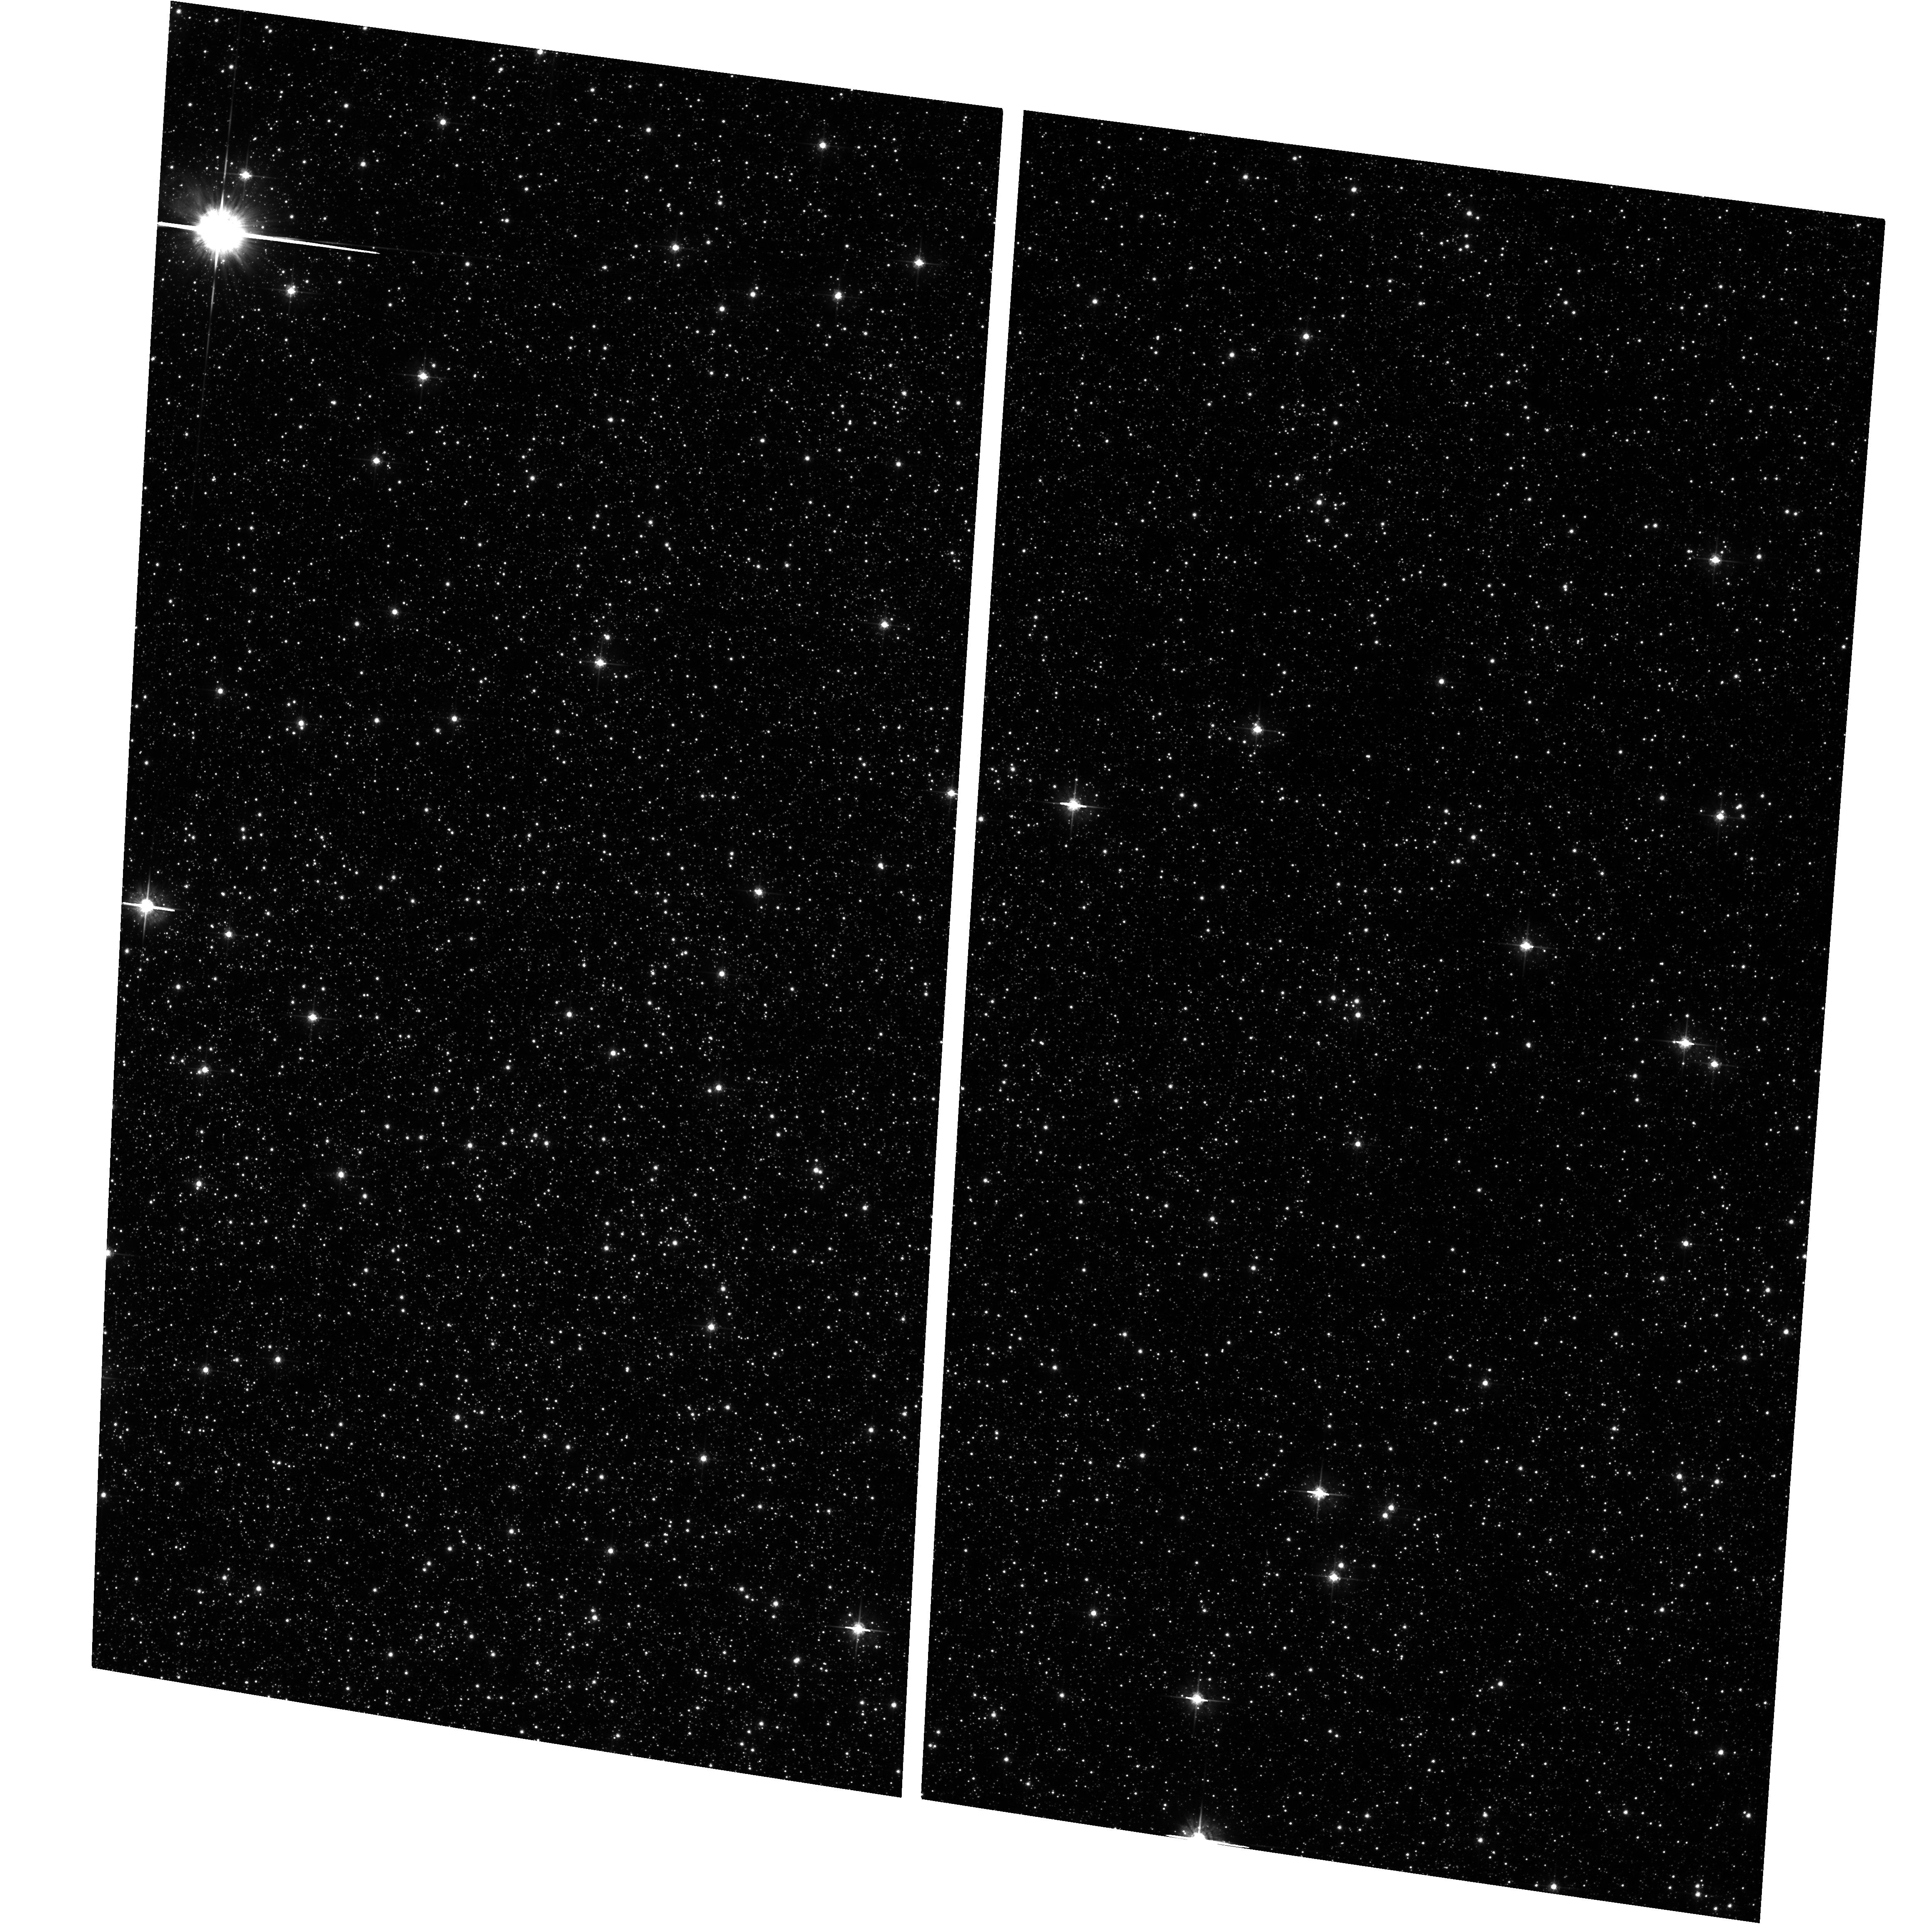
Target: GALACTIC-BULGE-LIMITING-WINDOW
Instrument: ACS/WFC
Filter: F625W
Exposure: 8 min
Observation ID: hst_10353_03_acs_wfc_f625w_j95a03

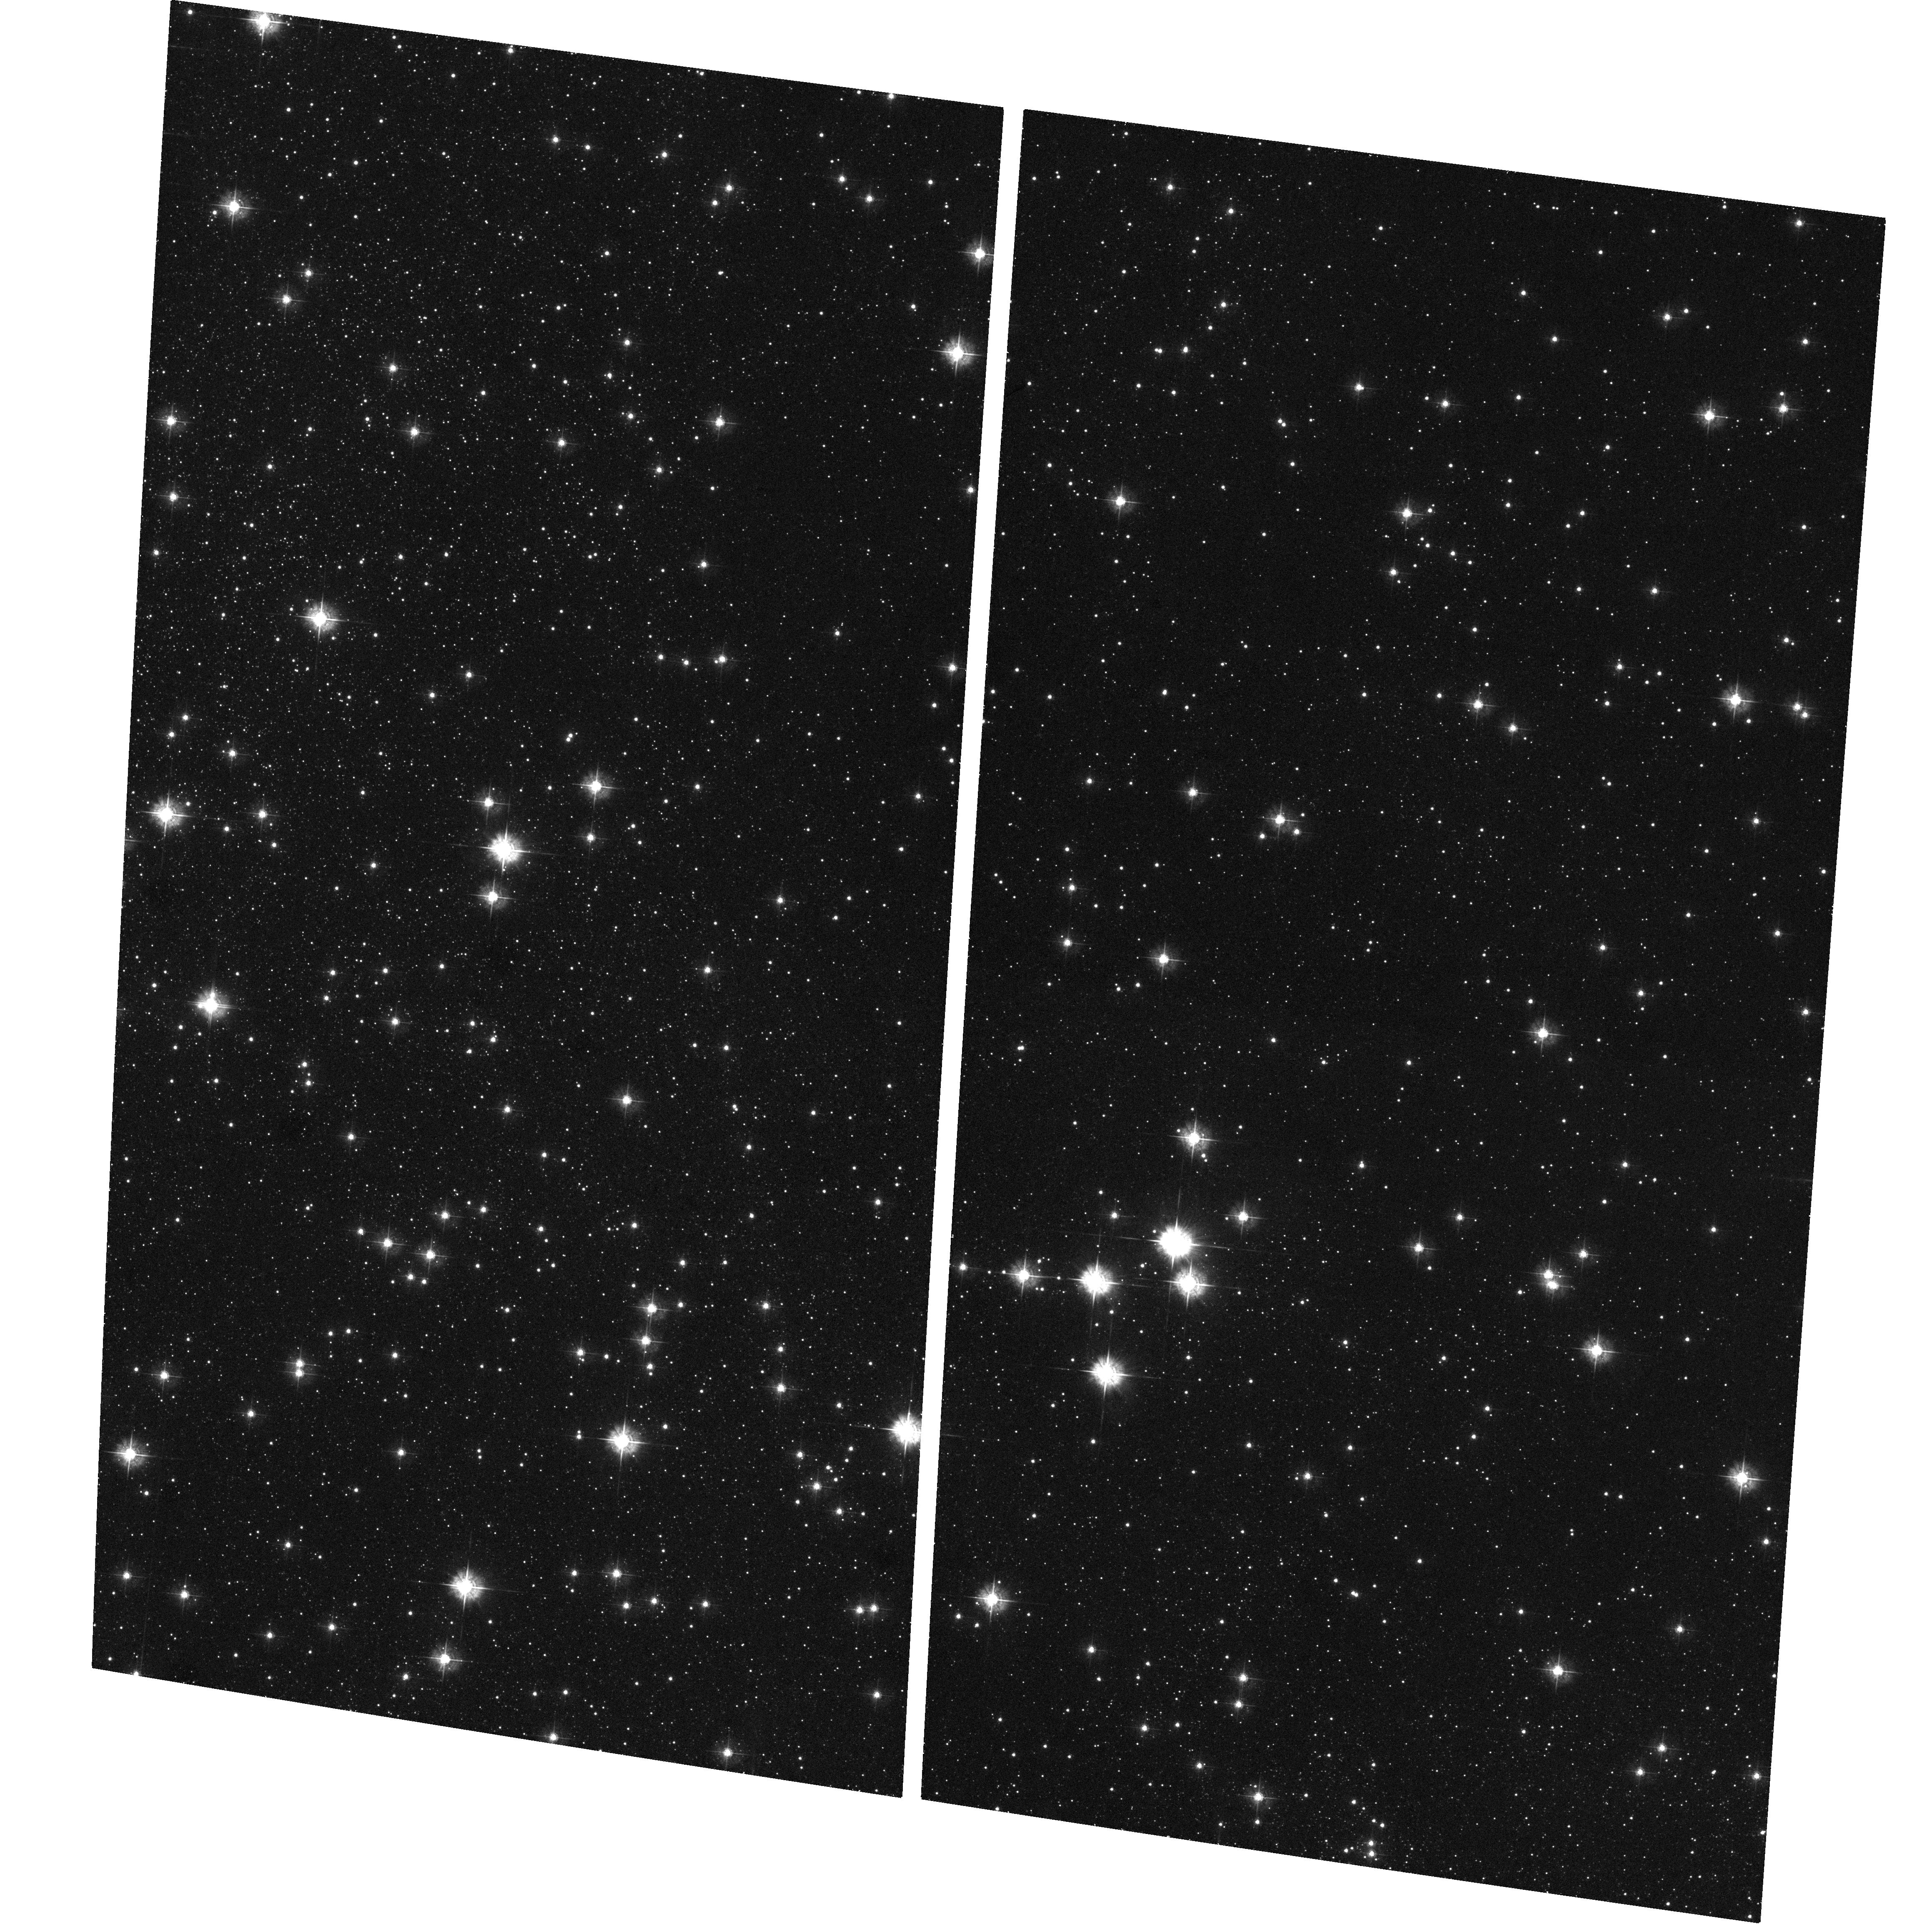
Target: GALACTIC-BULGE-LIMITING-WINDOW
Instrument: ACS/WFC
Filter: F435W
Exposure: 33 min
Observation ID: hst_10353_02_acs_wfc_f435w_j95a02

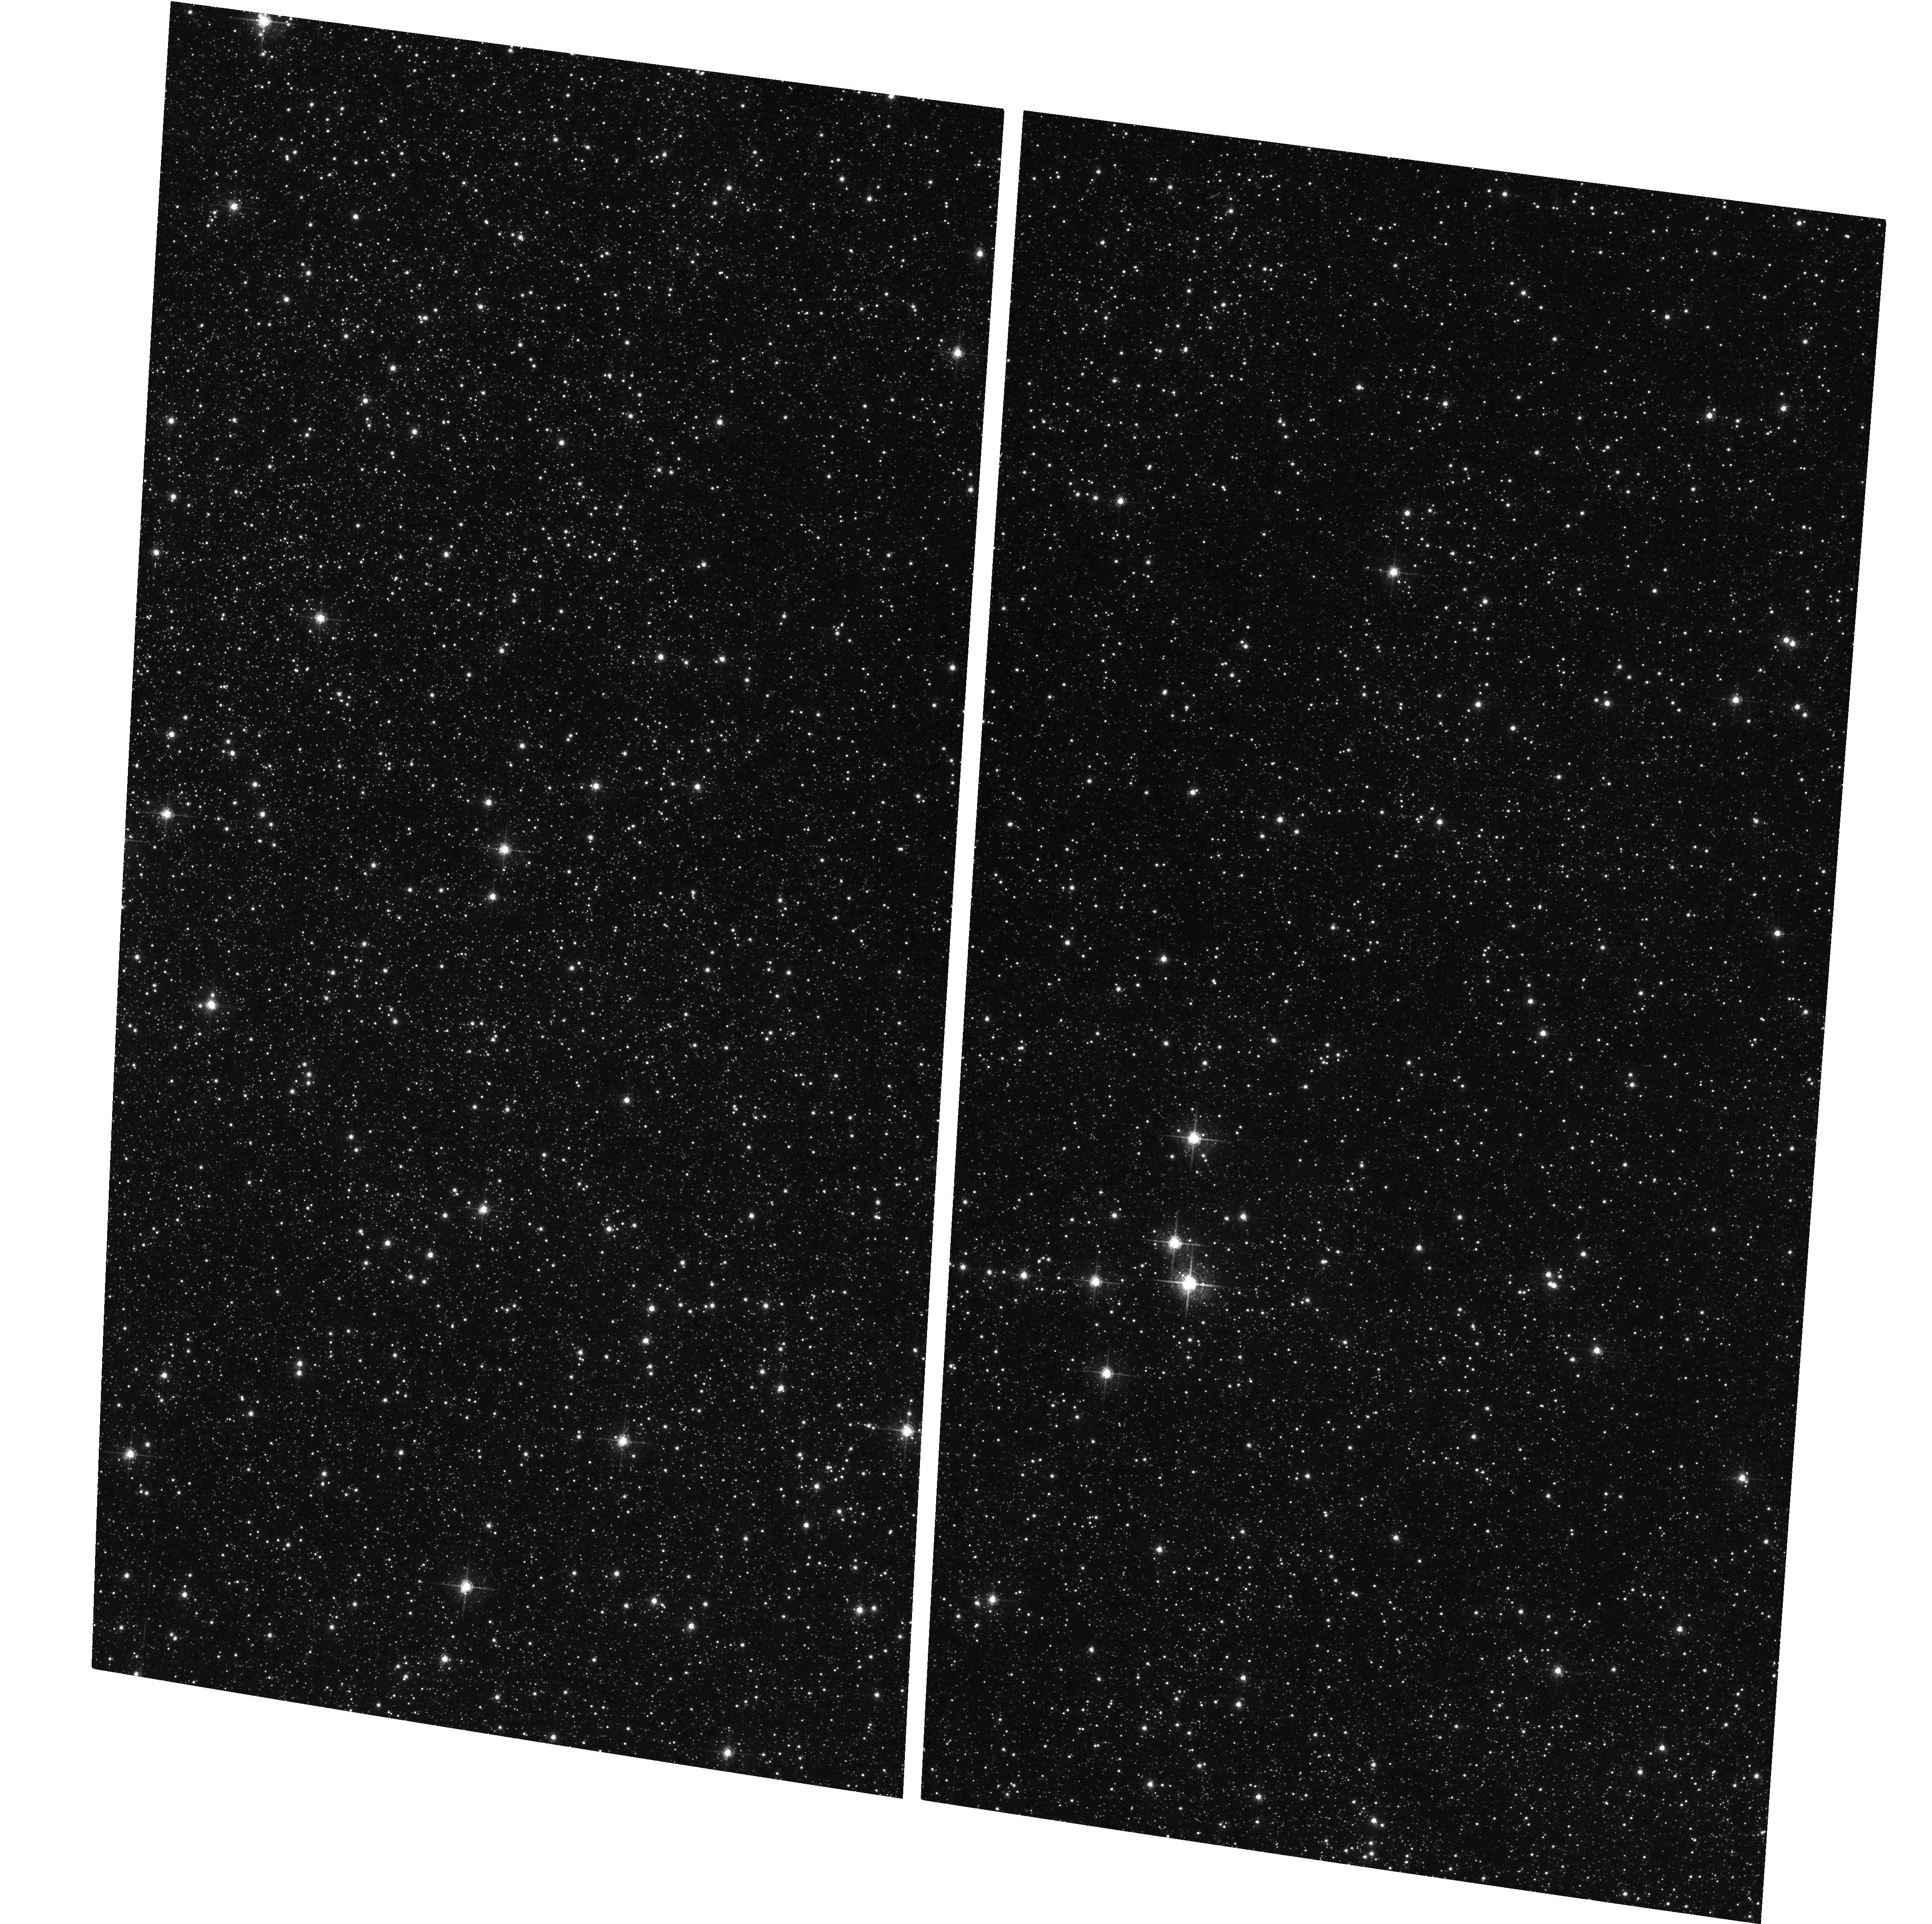
Target: GALACTIC-BULGE-LIMITING-WINDOW
Instrument: ACS/WFC
Filter: F658N
Exposure: 1.1 h
Observation ID: hst_10353_02_acs_wfc_f658n_j95a02

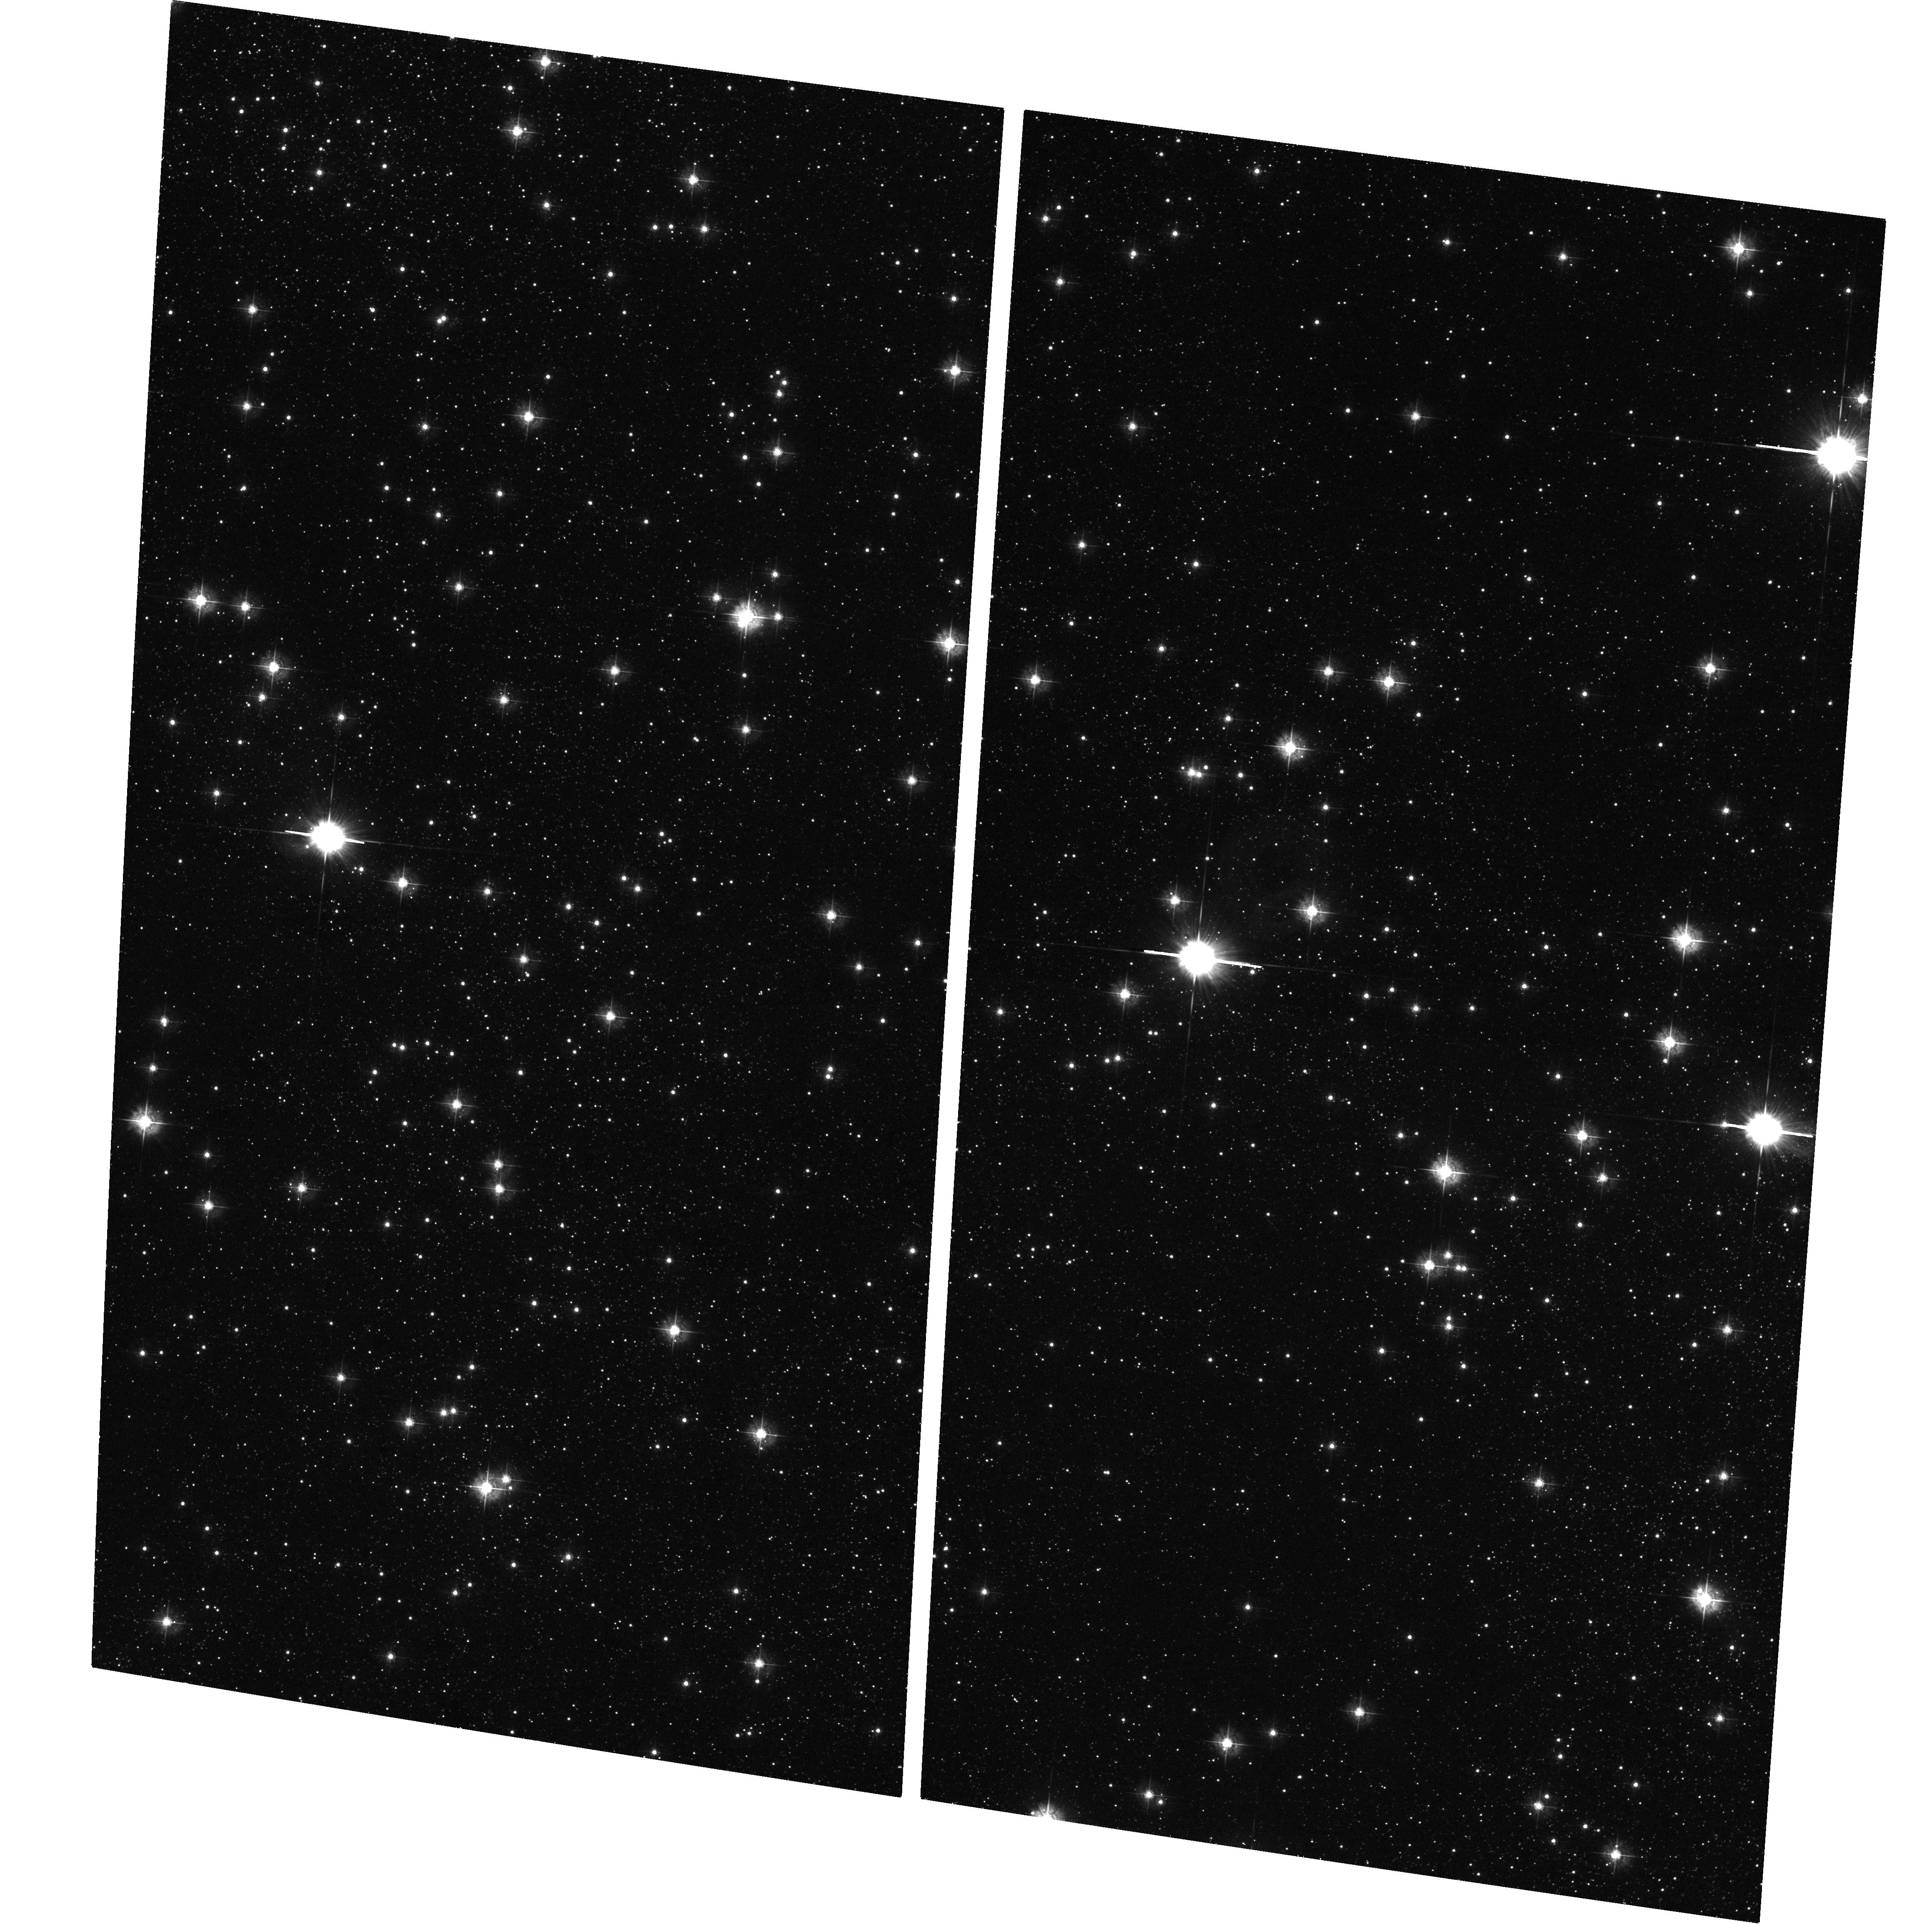
Target: GALACTIC-BULGE-LIMITING-WINDOW
Instrument: ACS/WFC
Filter: F435W
Exposure: 33 min
Observation ID: hst_10353_04_acs_wfc_f435w_j95a04

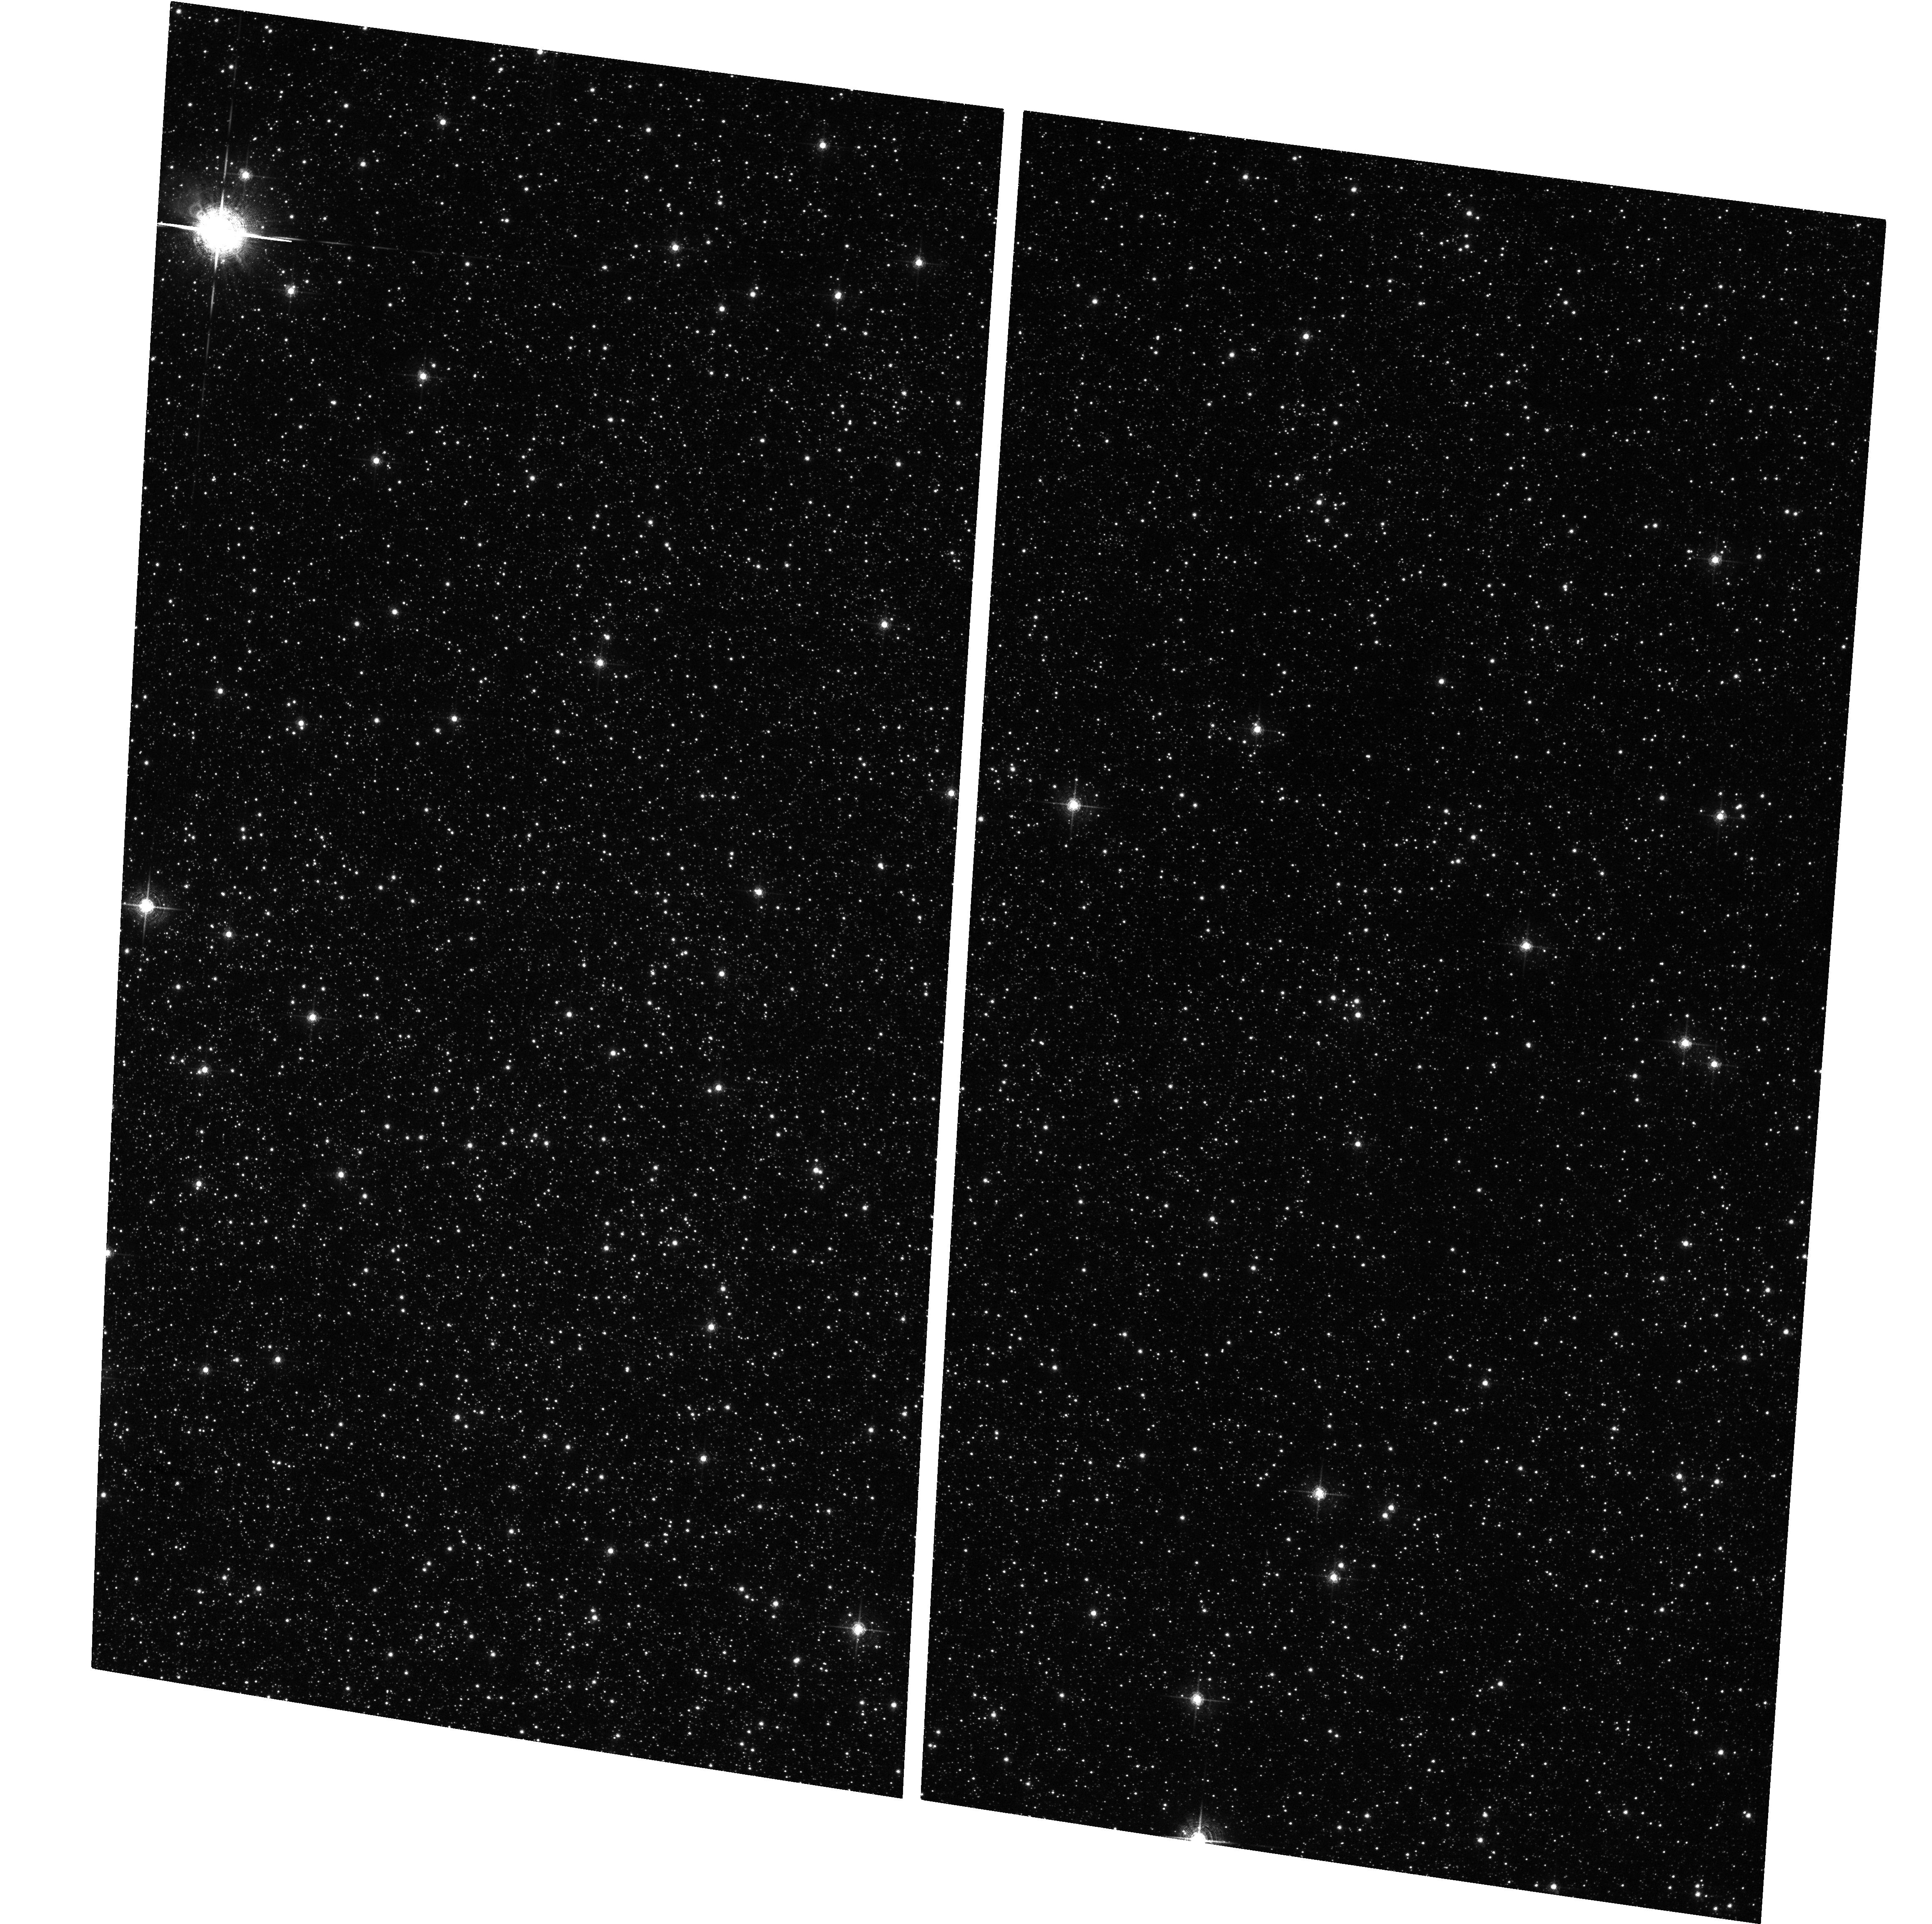
Target: GALACTIC-BULGE-LIMITING-WINDOW
Instrument: ACS/WFC
Filter: F658N
Exposure: 1.1 h
Observation ID: hst_10353_03_acs_wfc_f658n_j95a03

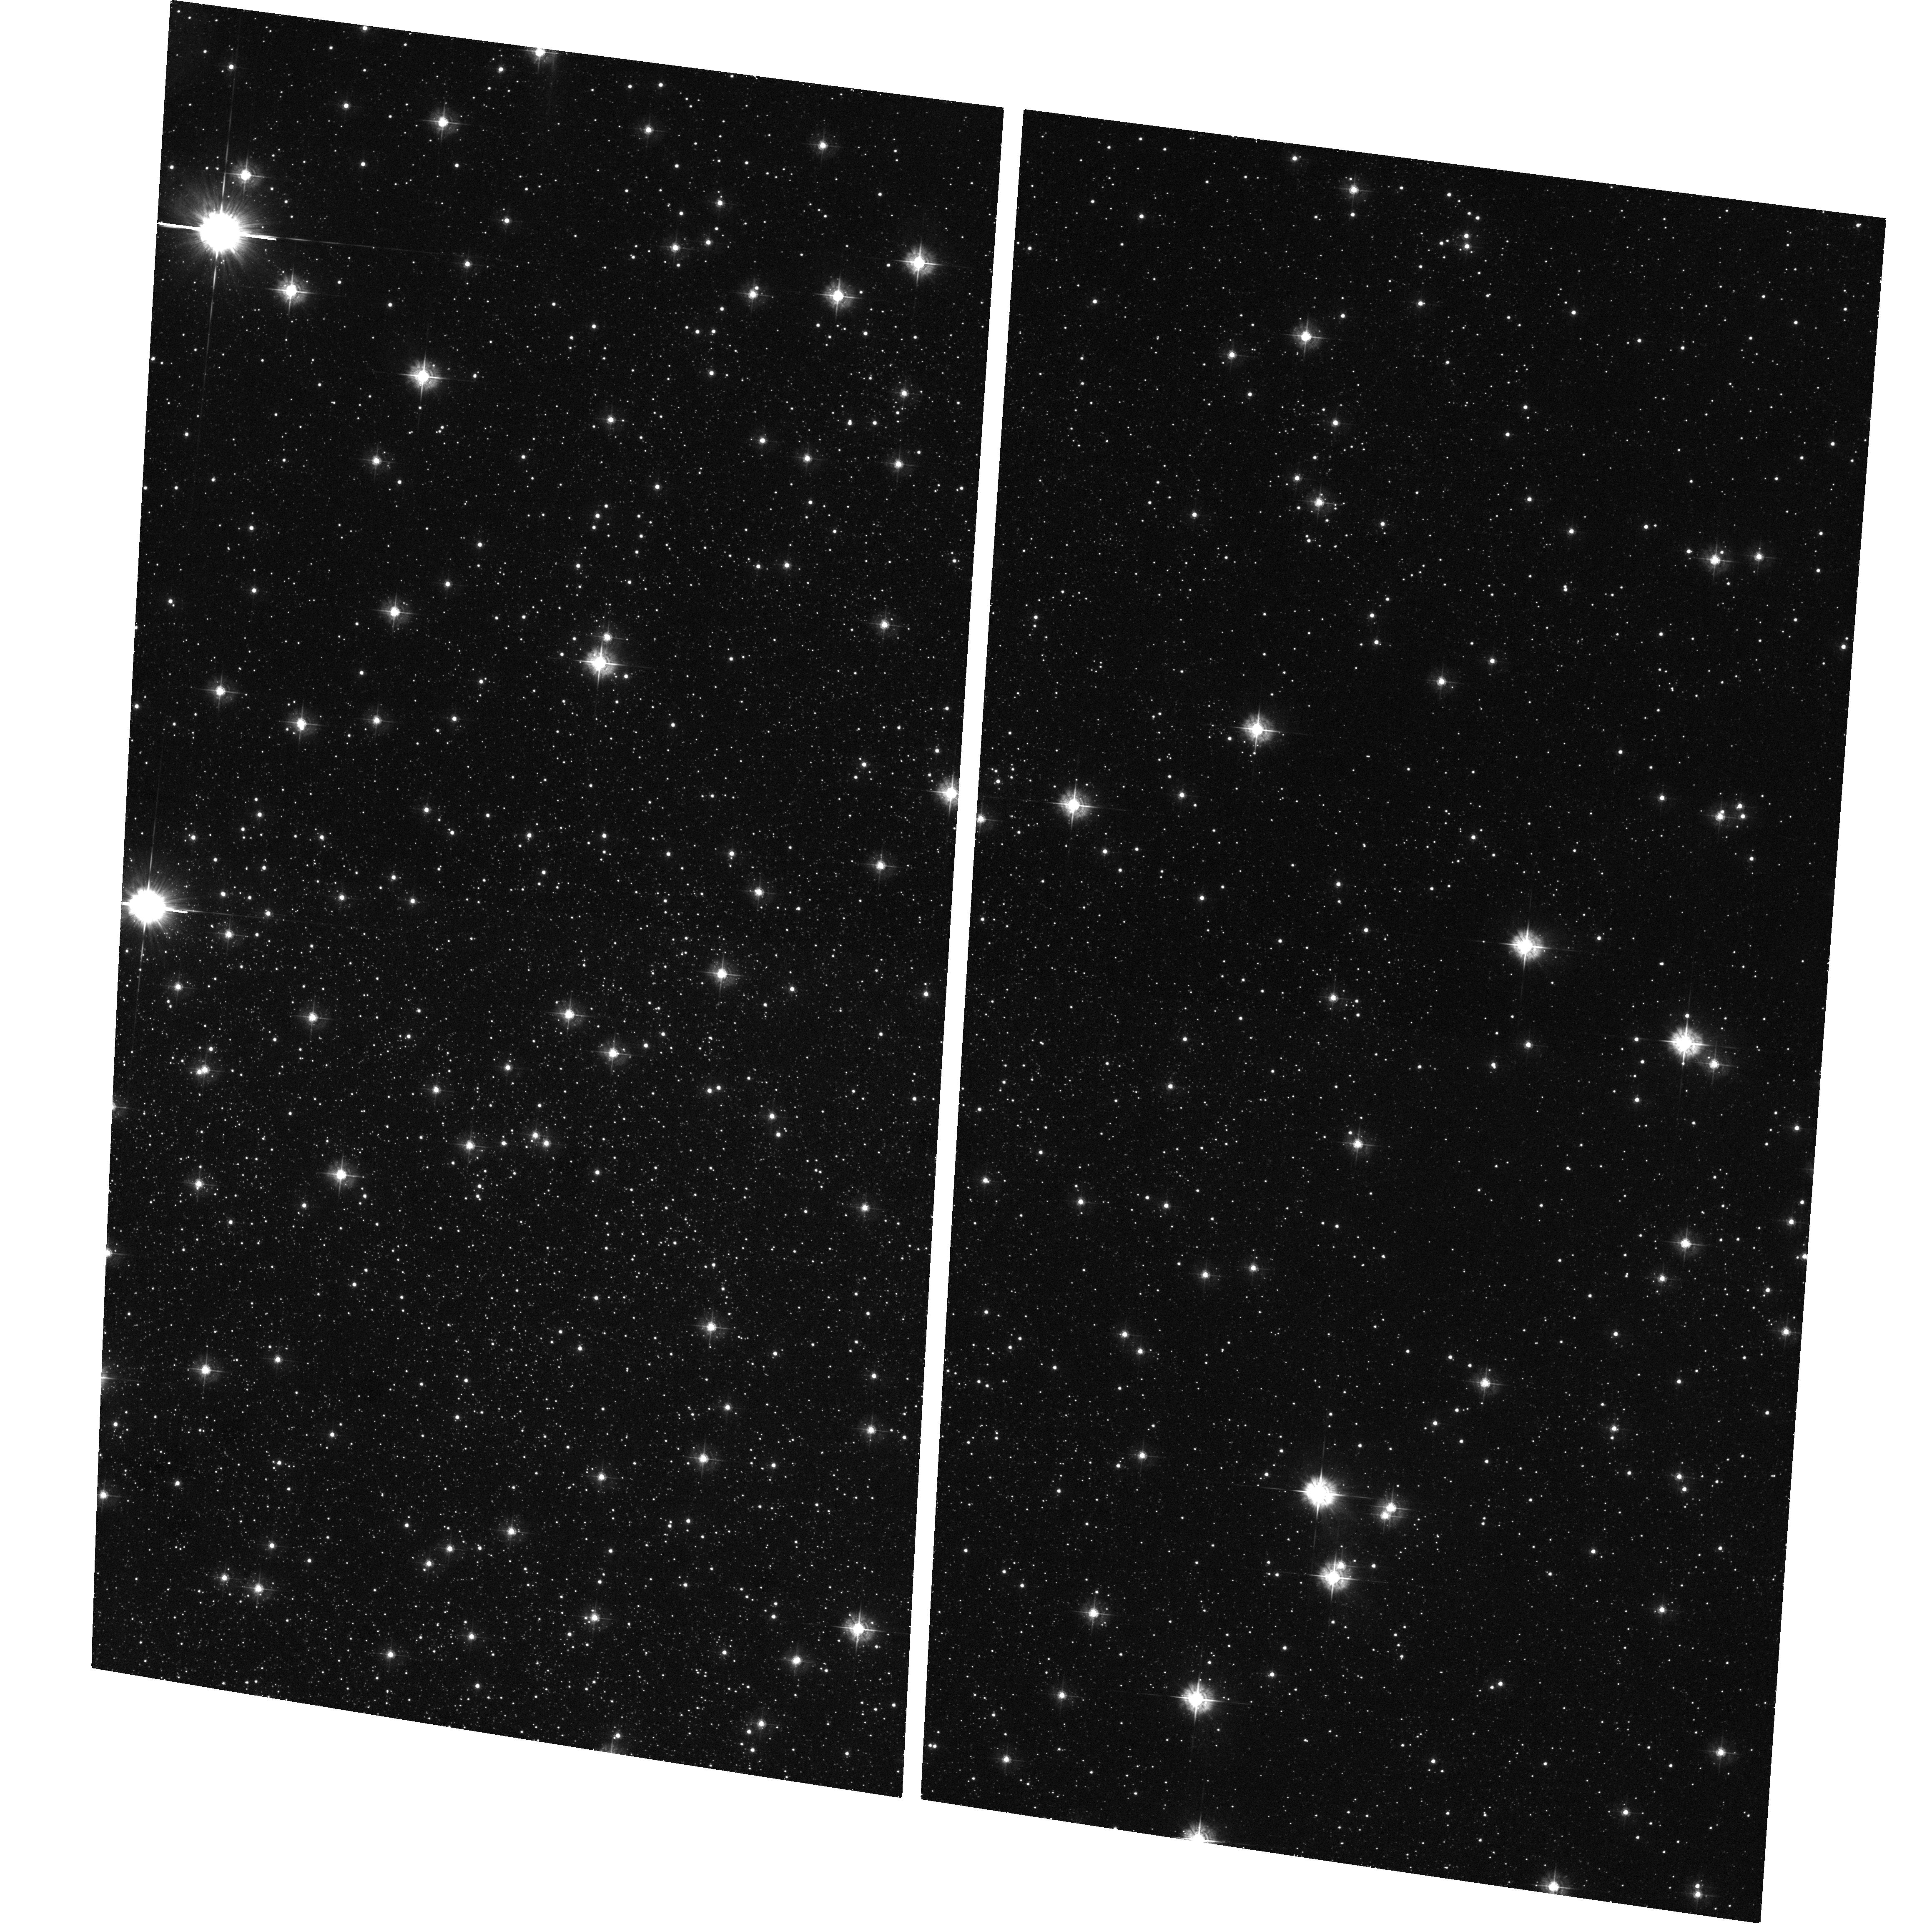
Target: GALACTIC-BULGE-LIMITING-WINDOW
Instrument: ACS/WFC
Filter: F435W
Exposure: 33 min
Observation ID: hst_10353_03_acs_wfc_f435w_j95a03

Galactic Bulge Chandra-HST Survey (PI: Grindlay, Jonathan E.)

We propose a deep survey for low-luminosity accretion-powered sources (CVs, qLMXBs and wind-fed pulsars) that likely constitute the underlying populations in the cusp of sources around SgrA*. A 100 ksec pointing at l, b = 0.10, -1.43 degr. allows the survey closest to the galactic center that can still be reached in the optical. With 12 orbits of HST, we can complement the two outer fields (Baade's Window and Stanek's Window) obtained with Chandra-HST to complete the most sensitive X-ray/optical survey of the Galactic Bulge.